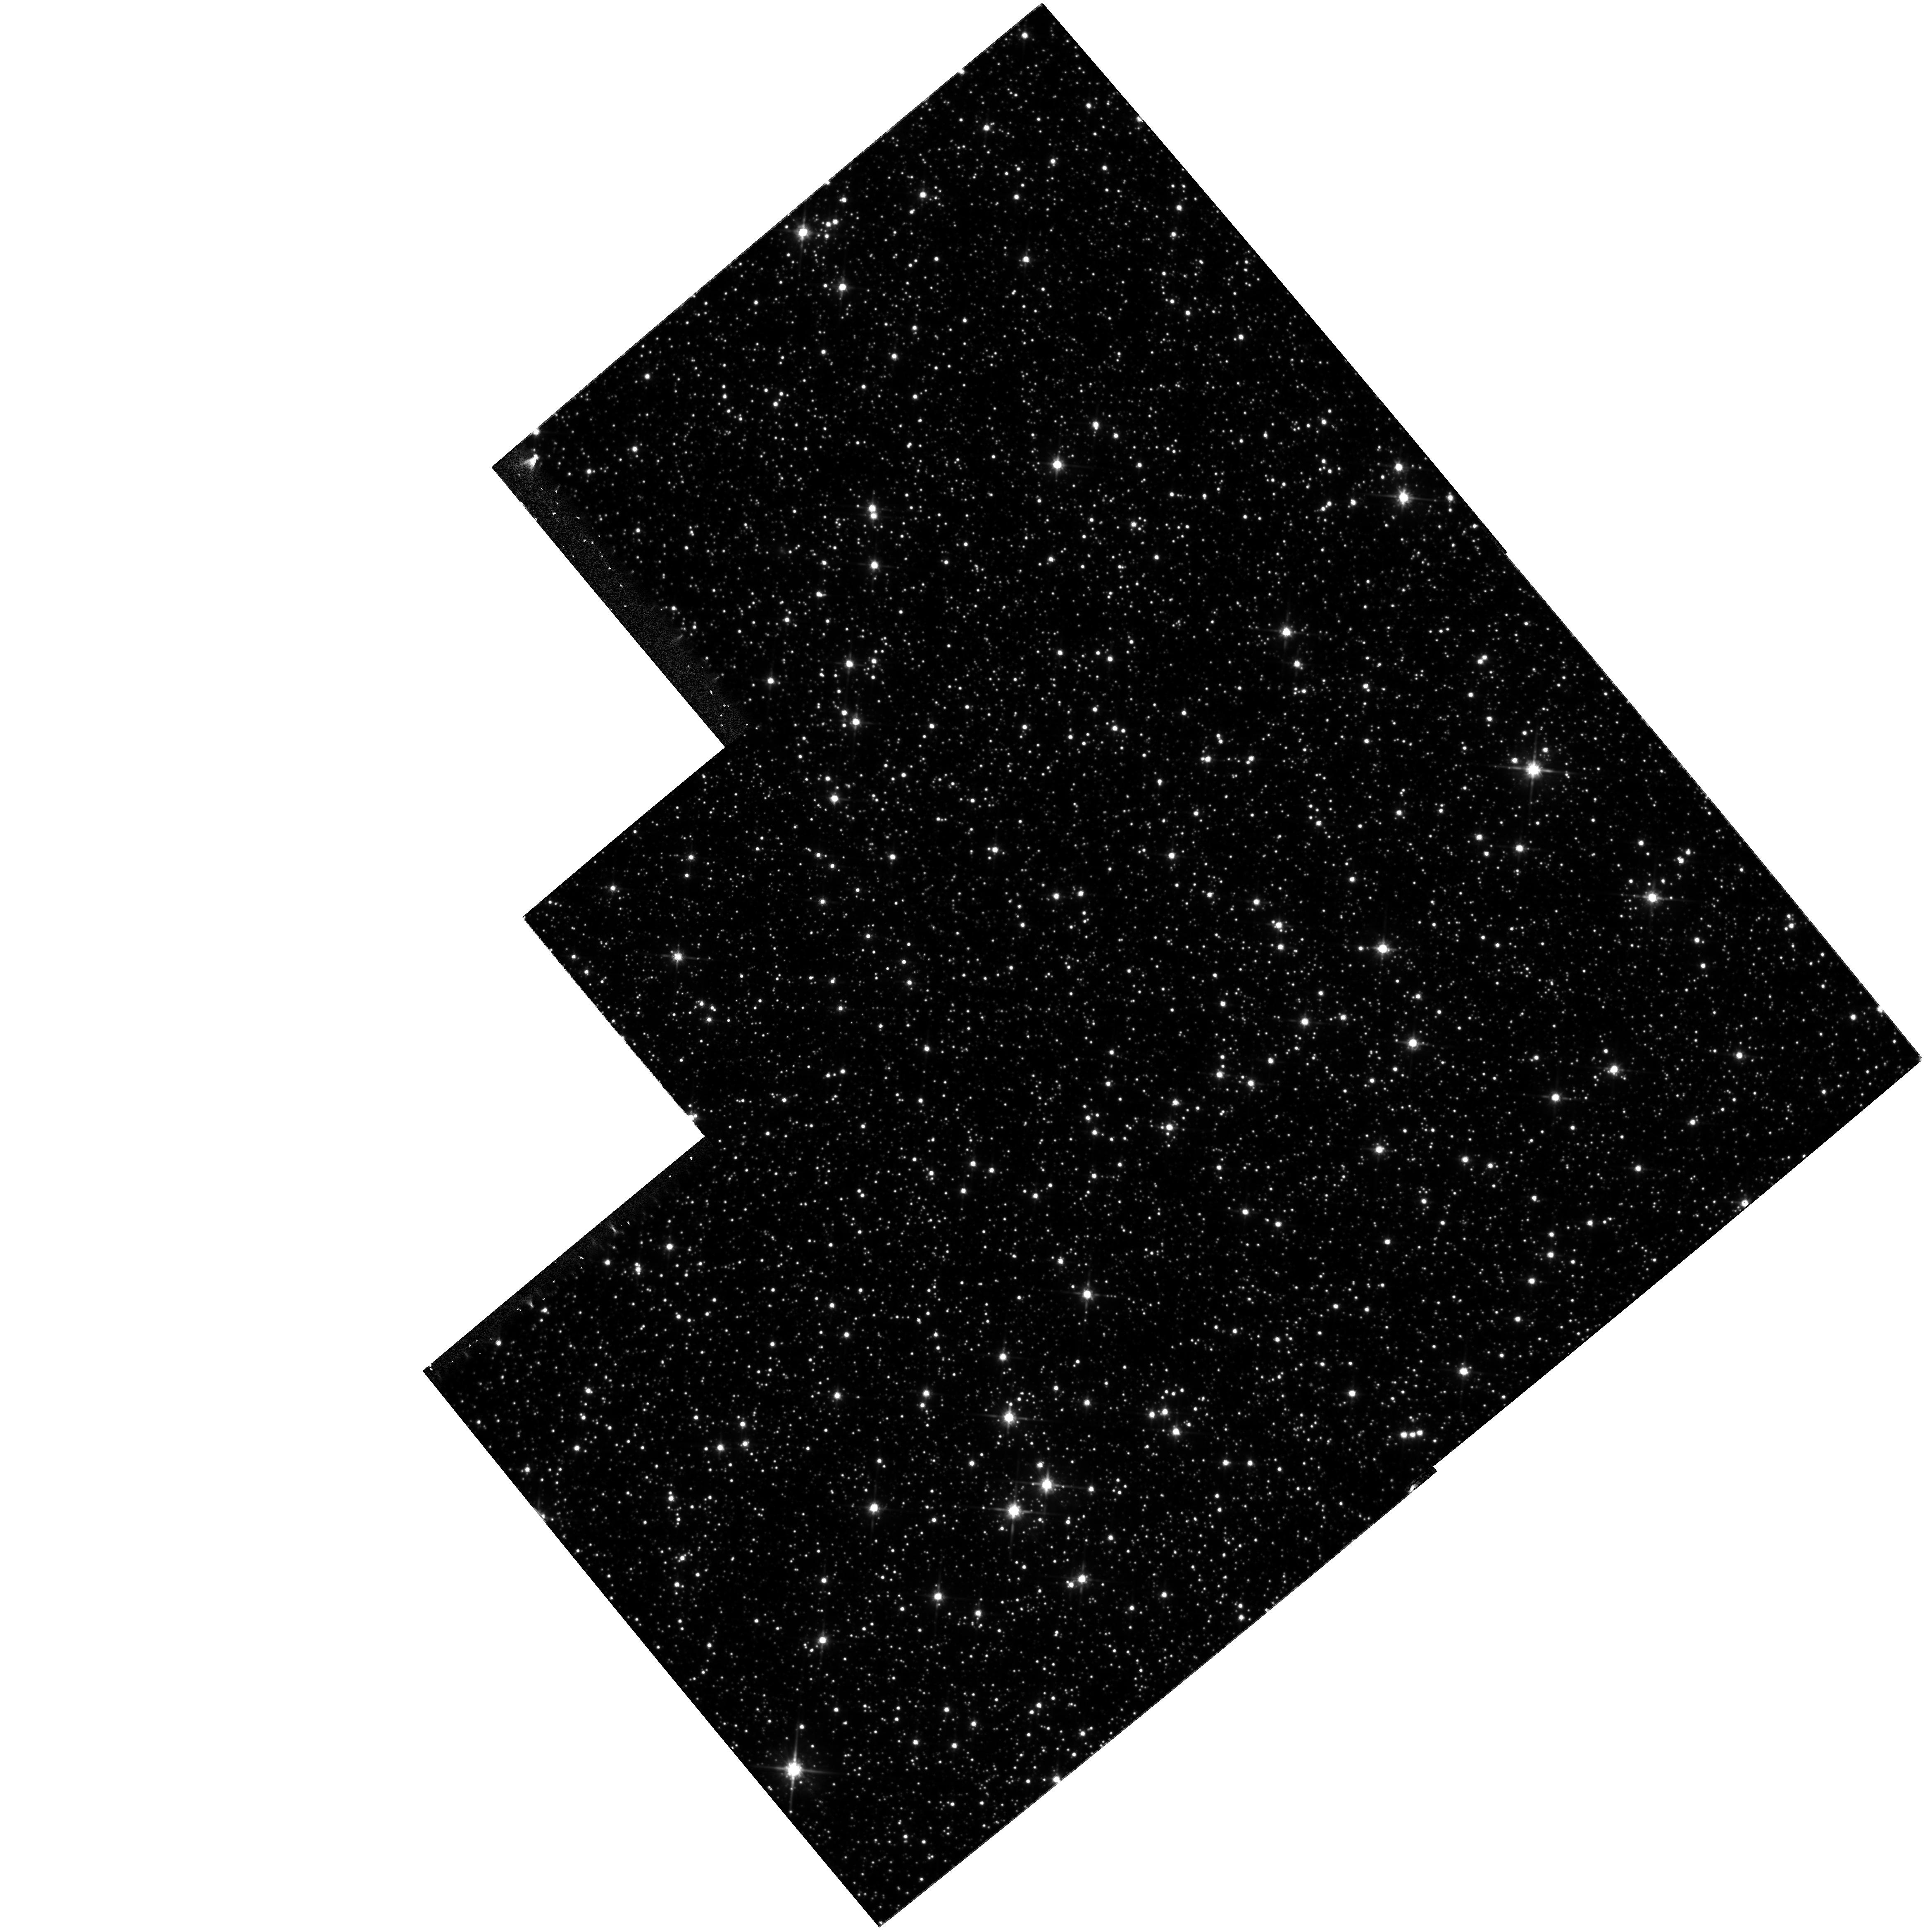
Target: FIELD180310-295143. Instrument: WFPC2/PC. Filter: F814W. Exposure: 57 min. Observation ID: hst_8250_01_wfpc2_pc_f814w_u5go01

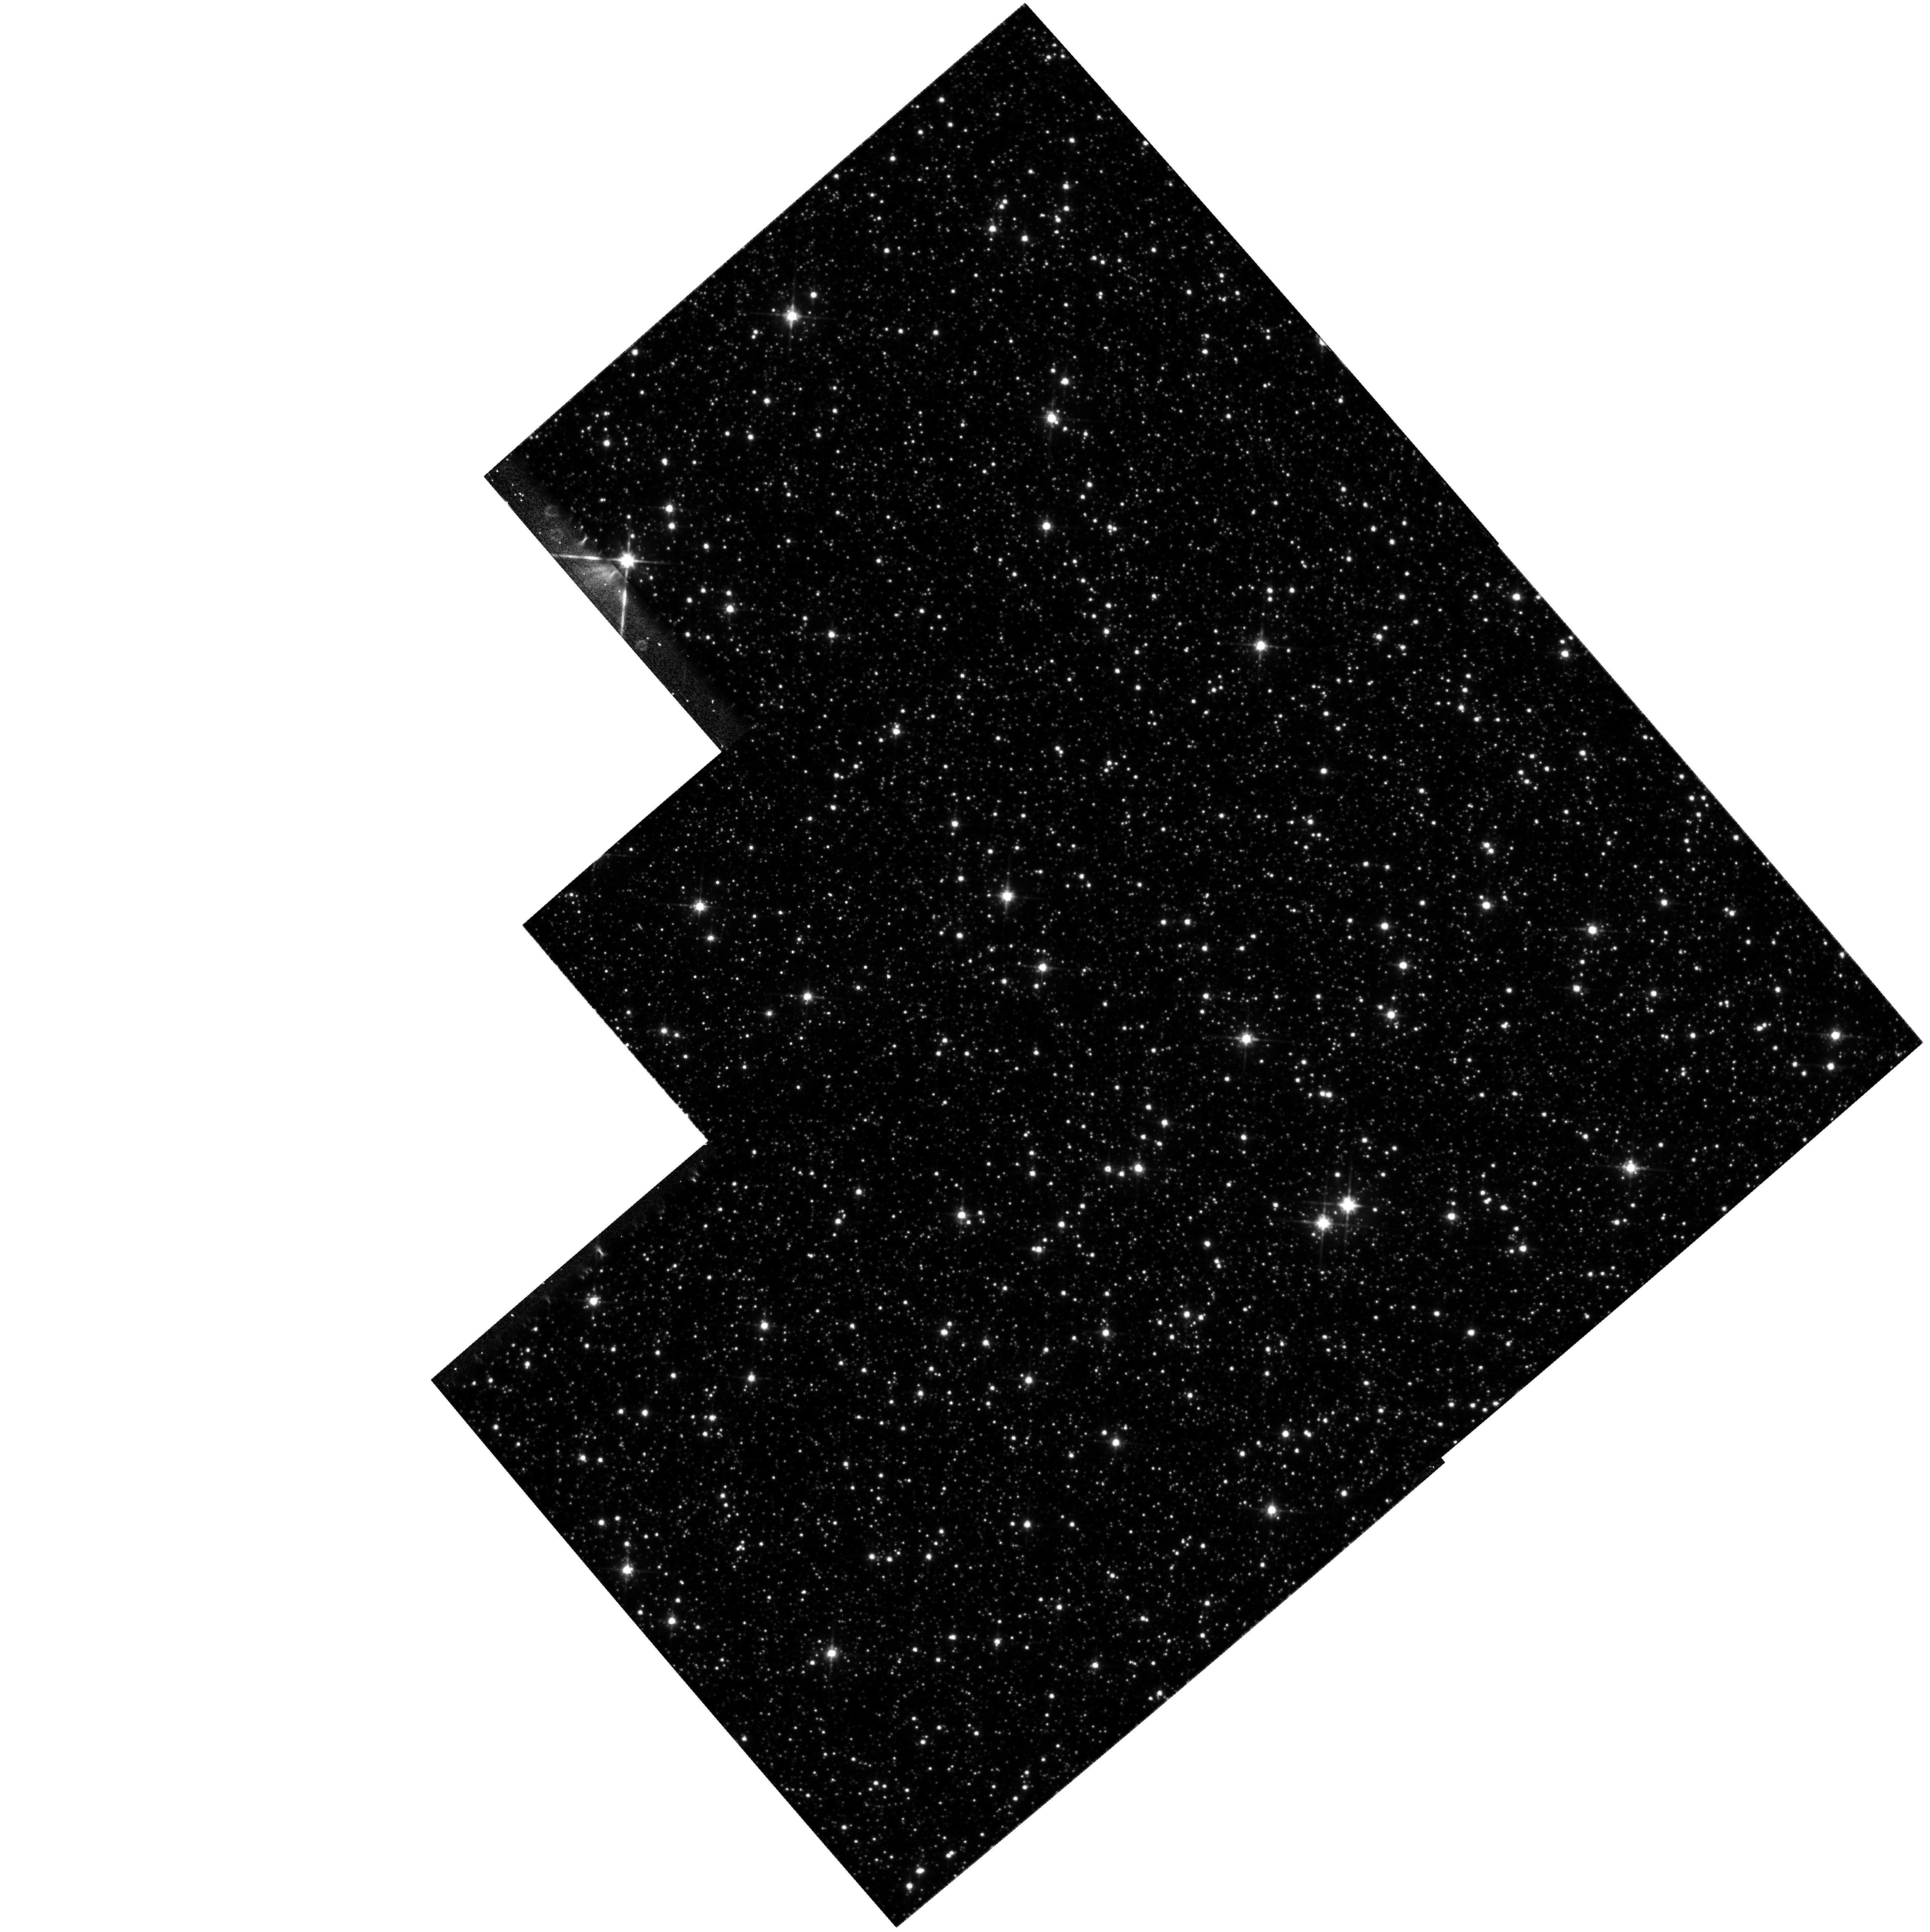
Target: SGR-I. Instrument: WFPC2/PC. Filter: F814W. Exposure: 58 min. Observation ID: hst_8250_02_wfpc2_pc_f814w_u5go02

Proper motions of bulge stars (PI: Kuijken, Konrad)

We request second-epoch observations of two fields in the galactic bulge for proper motion measurements, using WFPC2. These observations will allow velocities to be measured with an accuracy of 70km/s, sufficient to study the rotation properties of the bulge and disk in these fields, the vertical kinematics as a function of stellar type, and the presence of kinematic substructure such as might be caused by accretion of small satellites or dissolution of globular clusters. Further, a proper motion selected color-magnitude diagram will yield the best possible depiction of the Galactic bulge turnoff point. The first epoch observations were two-band, single - dither exposures. For the second epoch we will only use one band, but use two half -pixel dithered positions to improve the position accuracy.